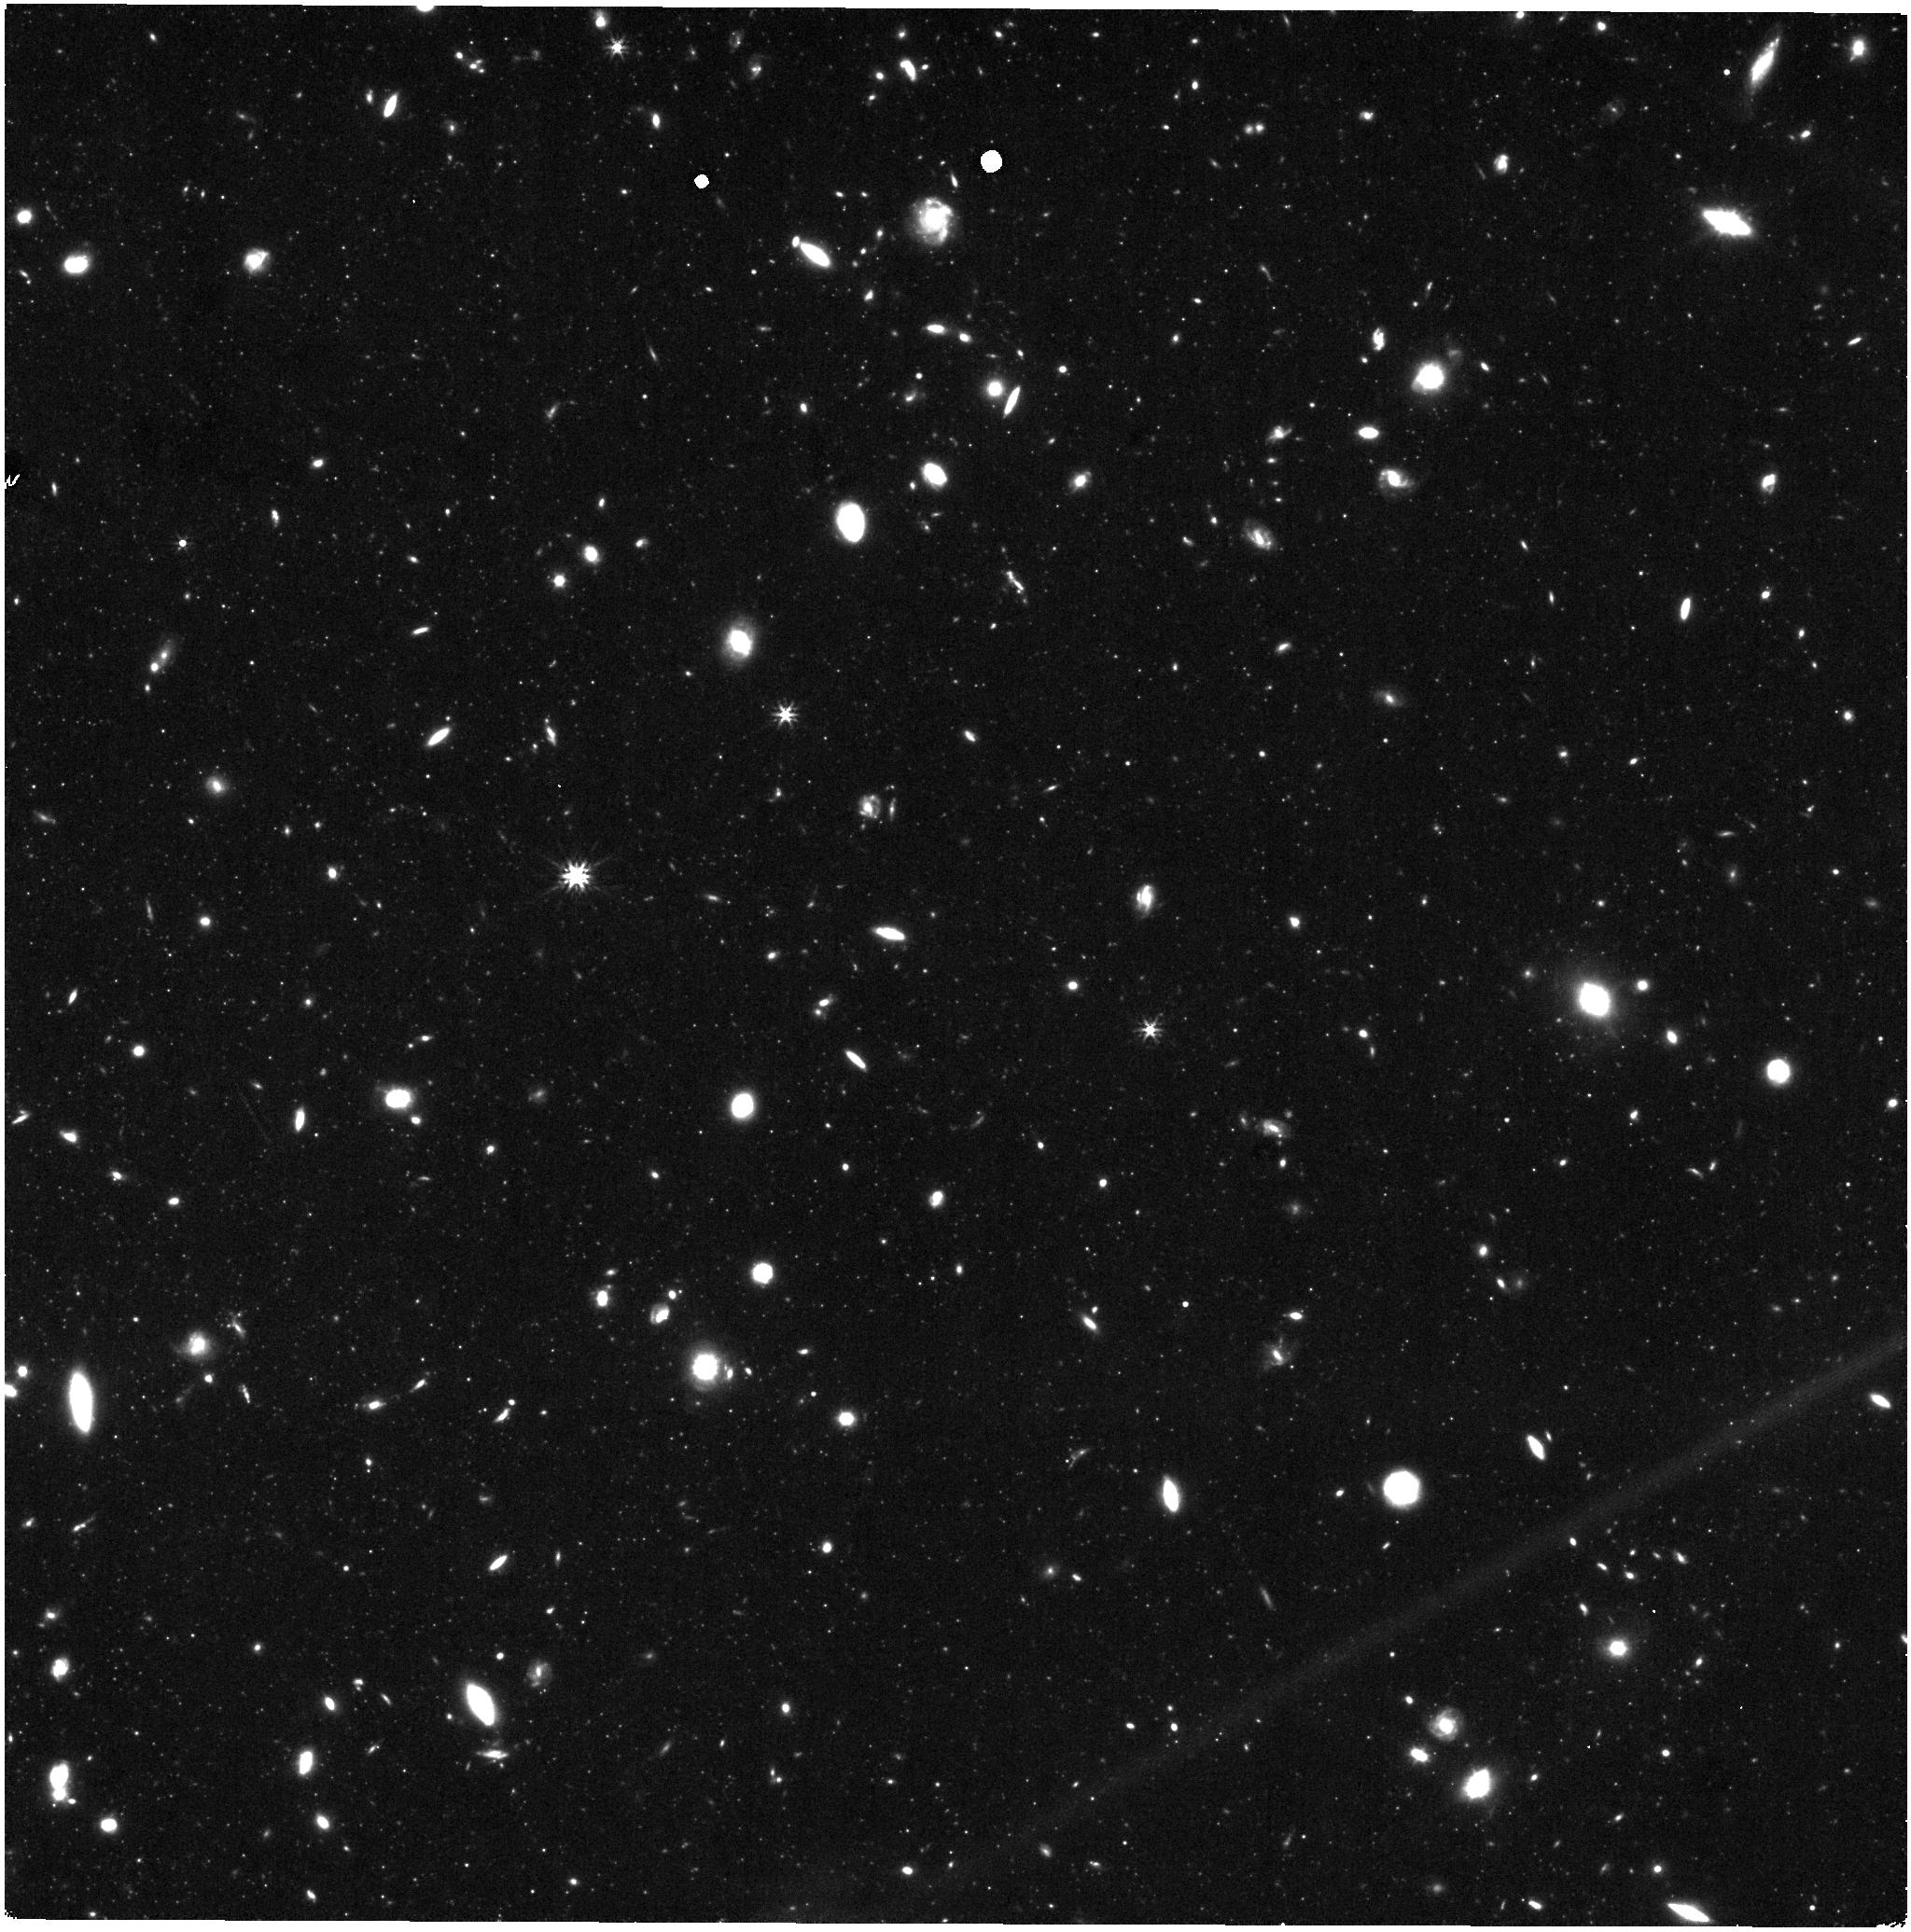
Target: IC3393. Instrument: NIRISS. Filter: F277W. Exposure: 29 min. Observation ID: jw07763-o058_t058_niriss_clearp-f277w

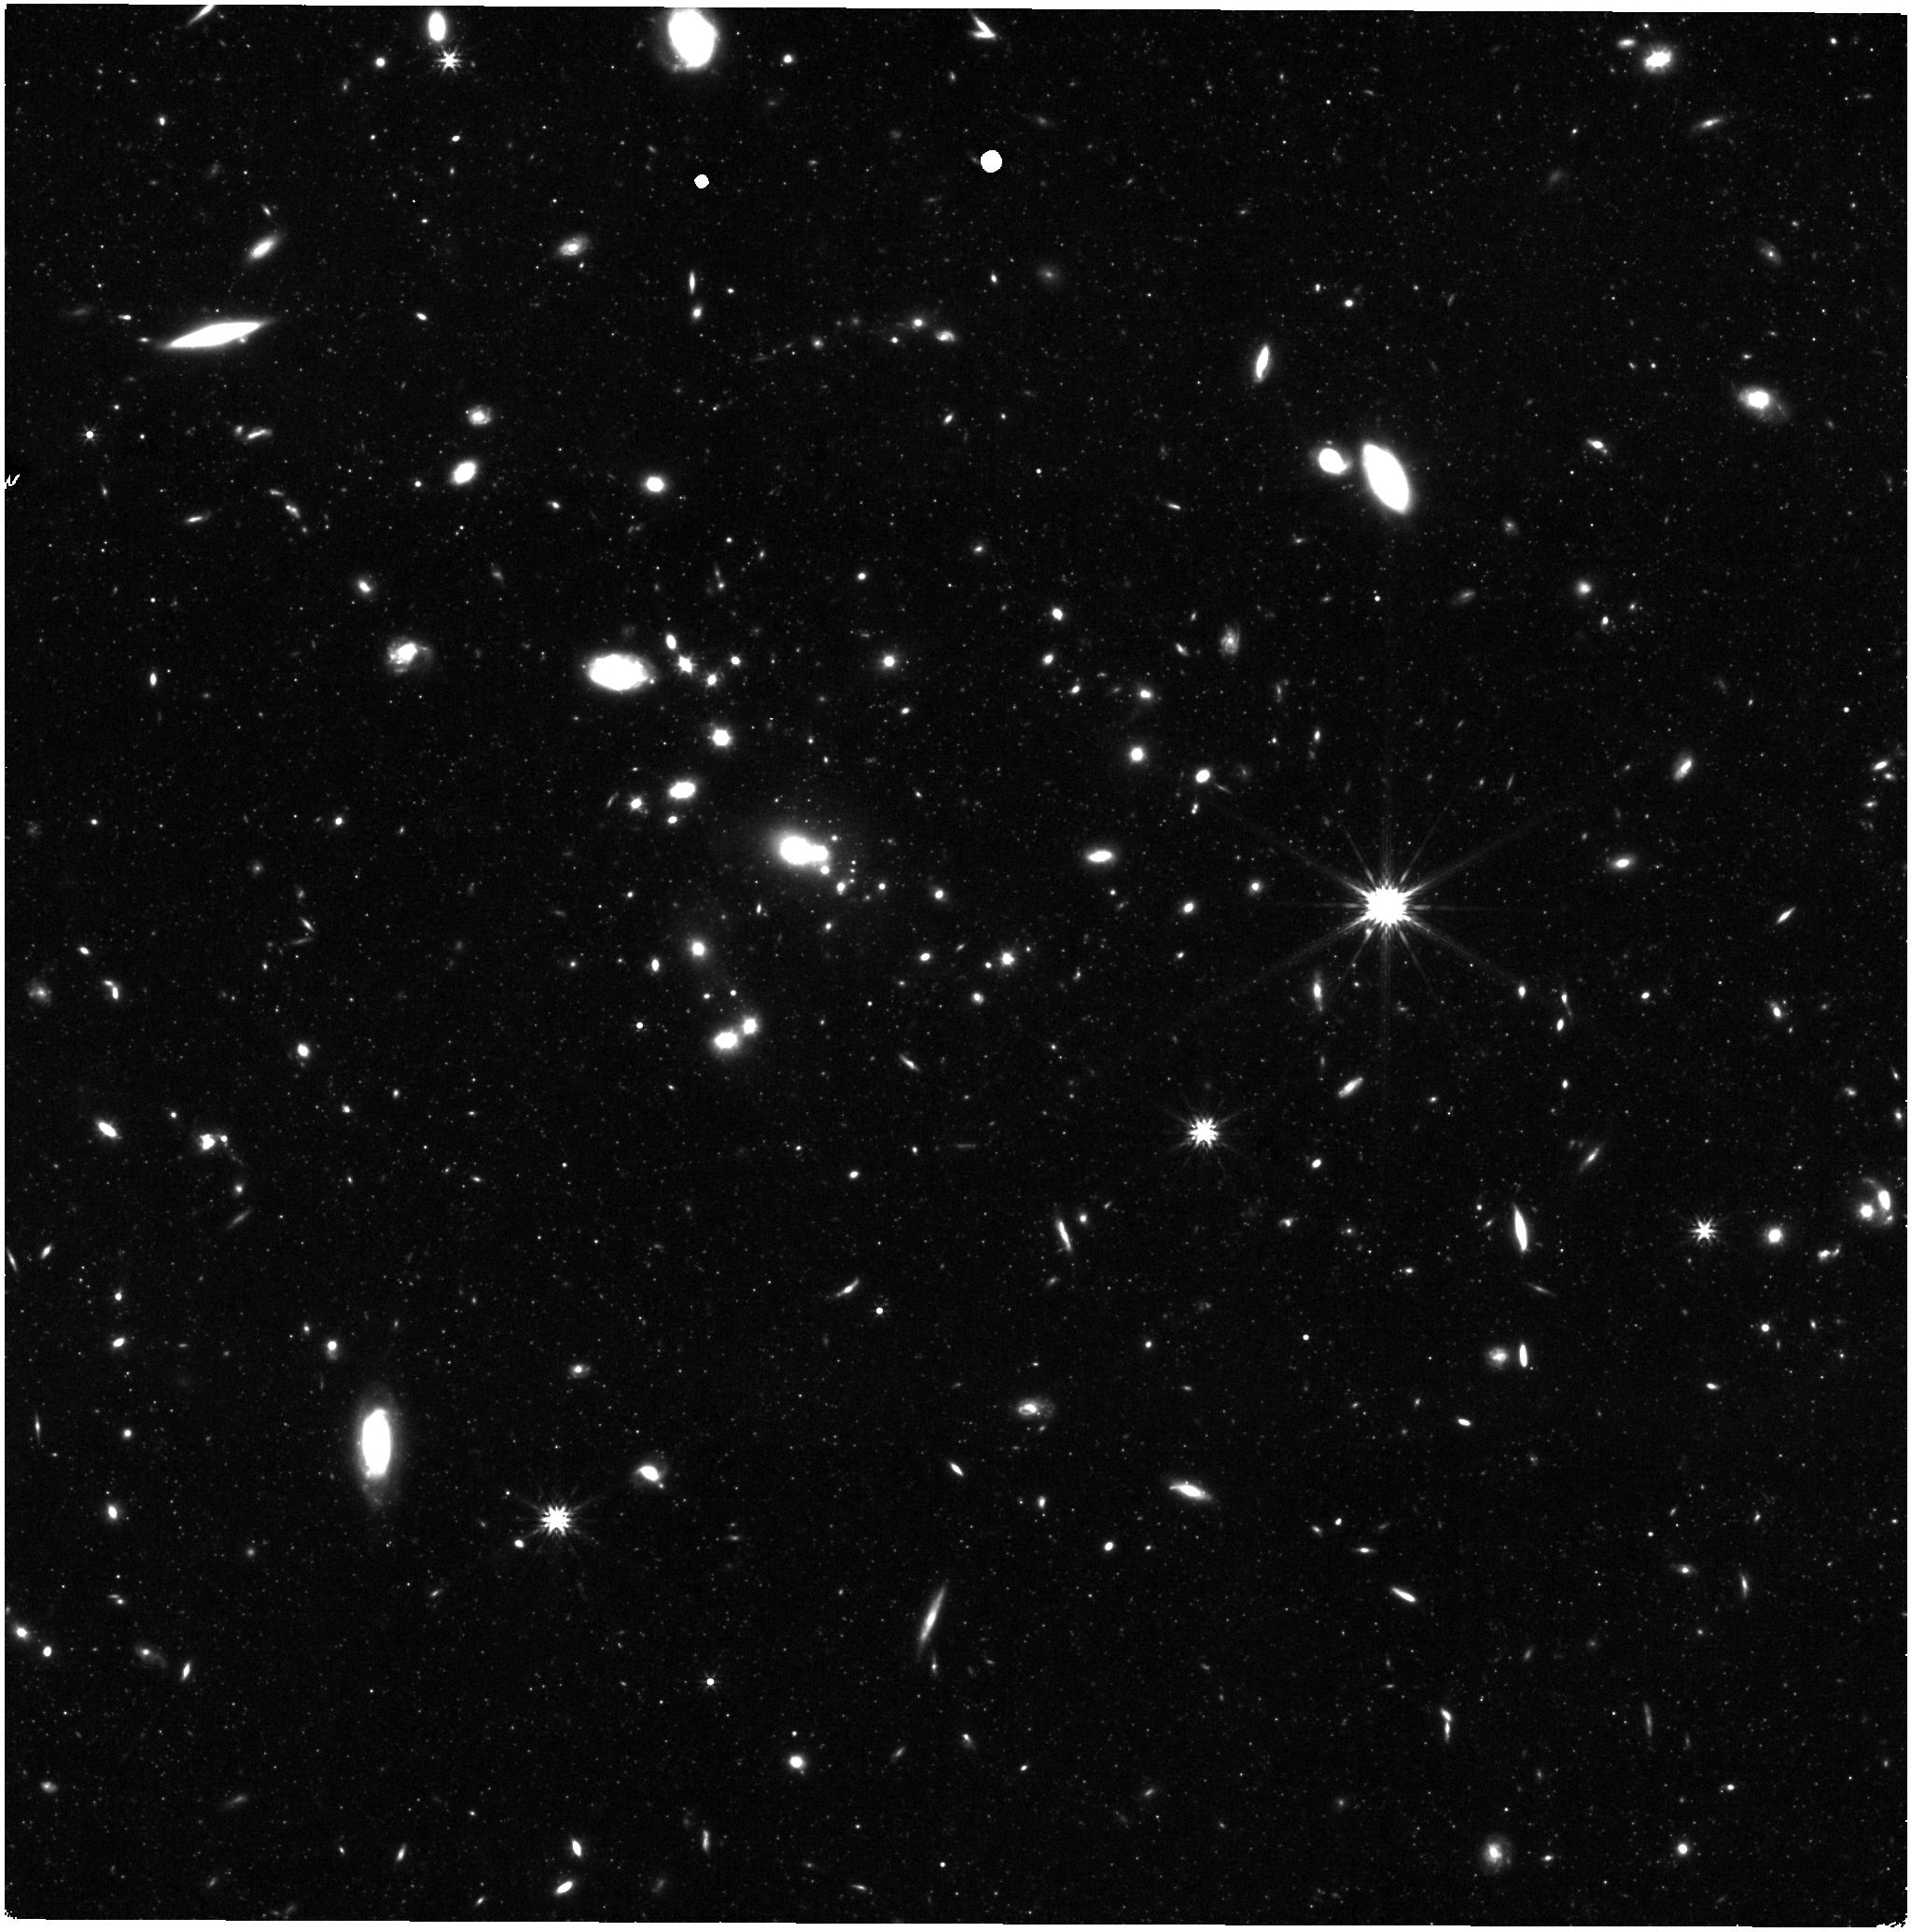
Target: IC3363. Instrument: NIRISS. Filter: F277W. Exposure: 29 min. Observation ID: jw07763-o061_t061_niriss_clearp-f277w

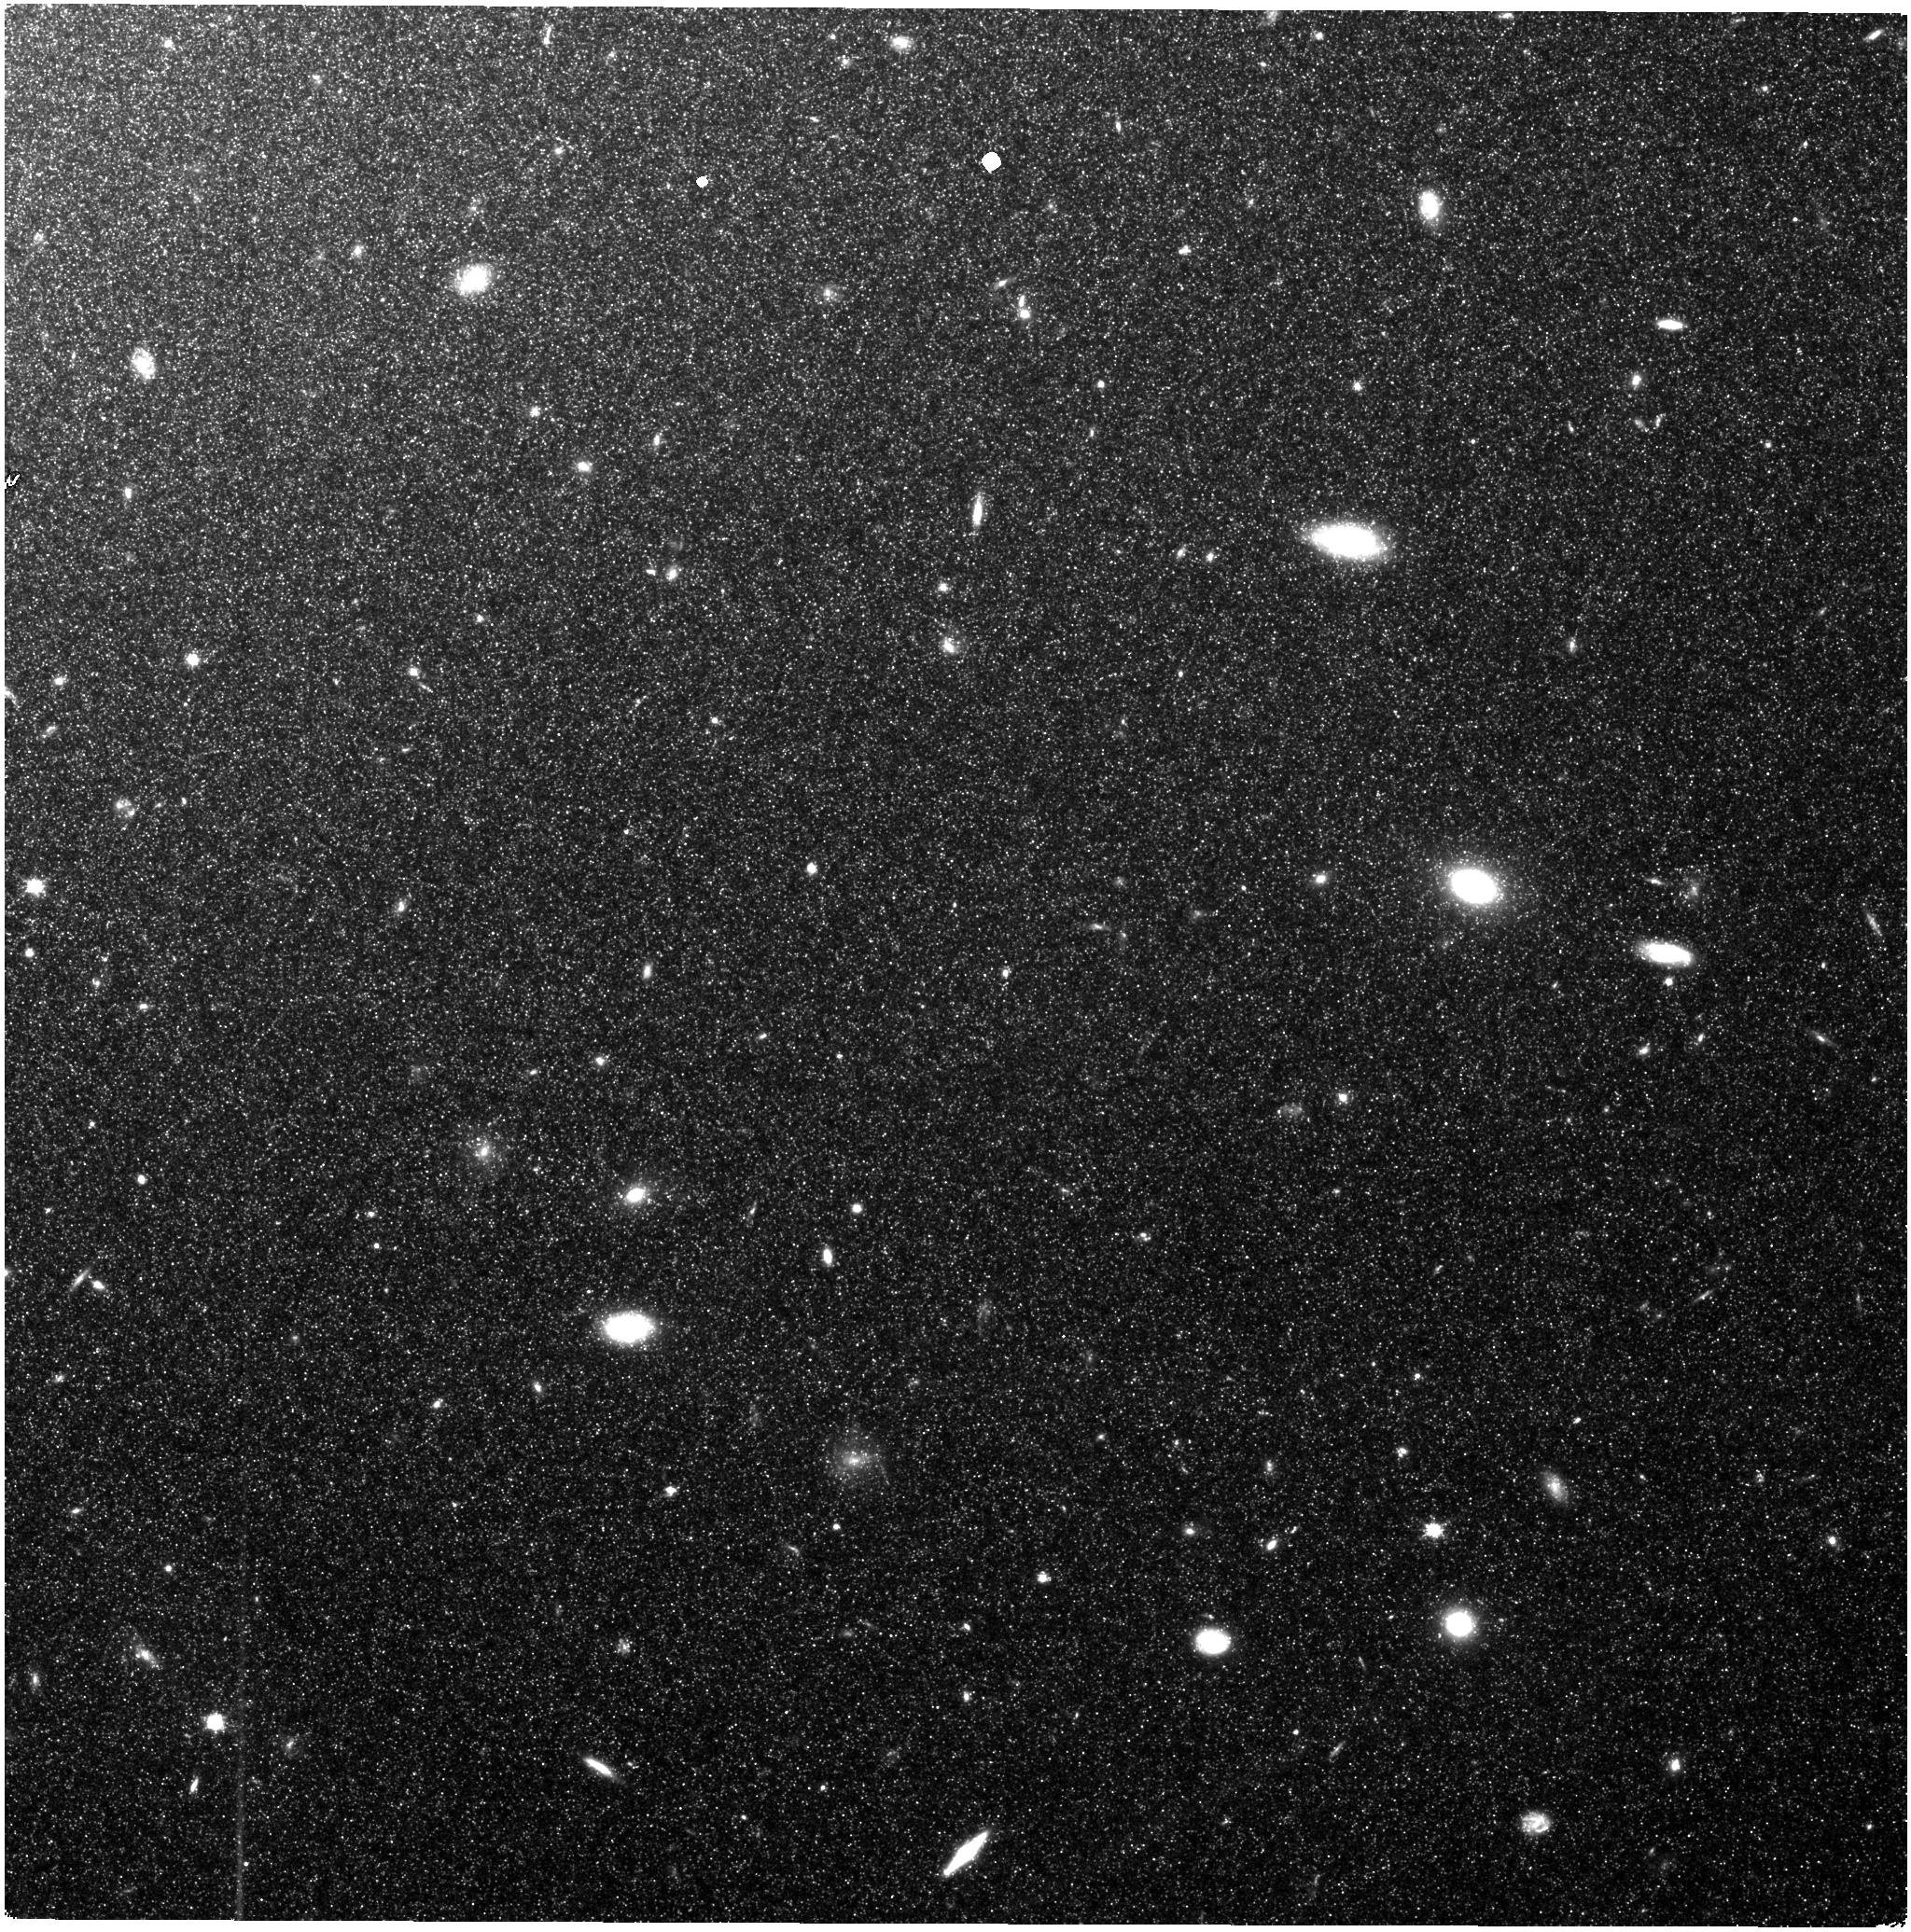
Target: NGC4374. Instrument: NIRISS. Filter: CLEAR+F115W. Exposure: 29 min. Observation ID: jw07763-o079_t079_niriss_clear-f115w

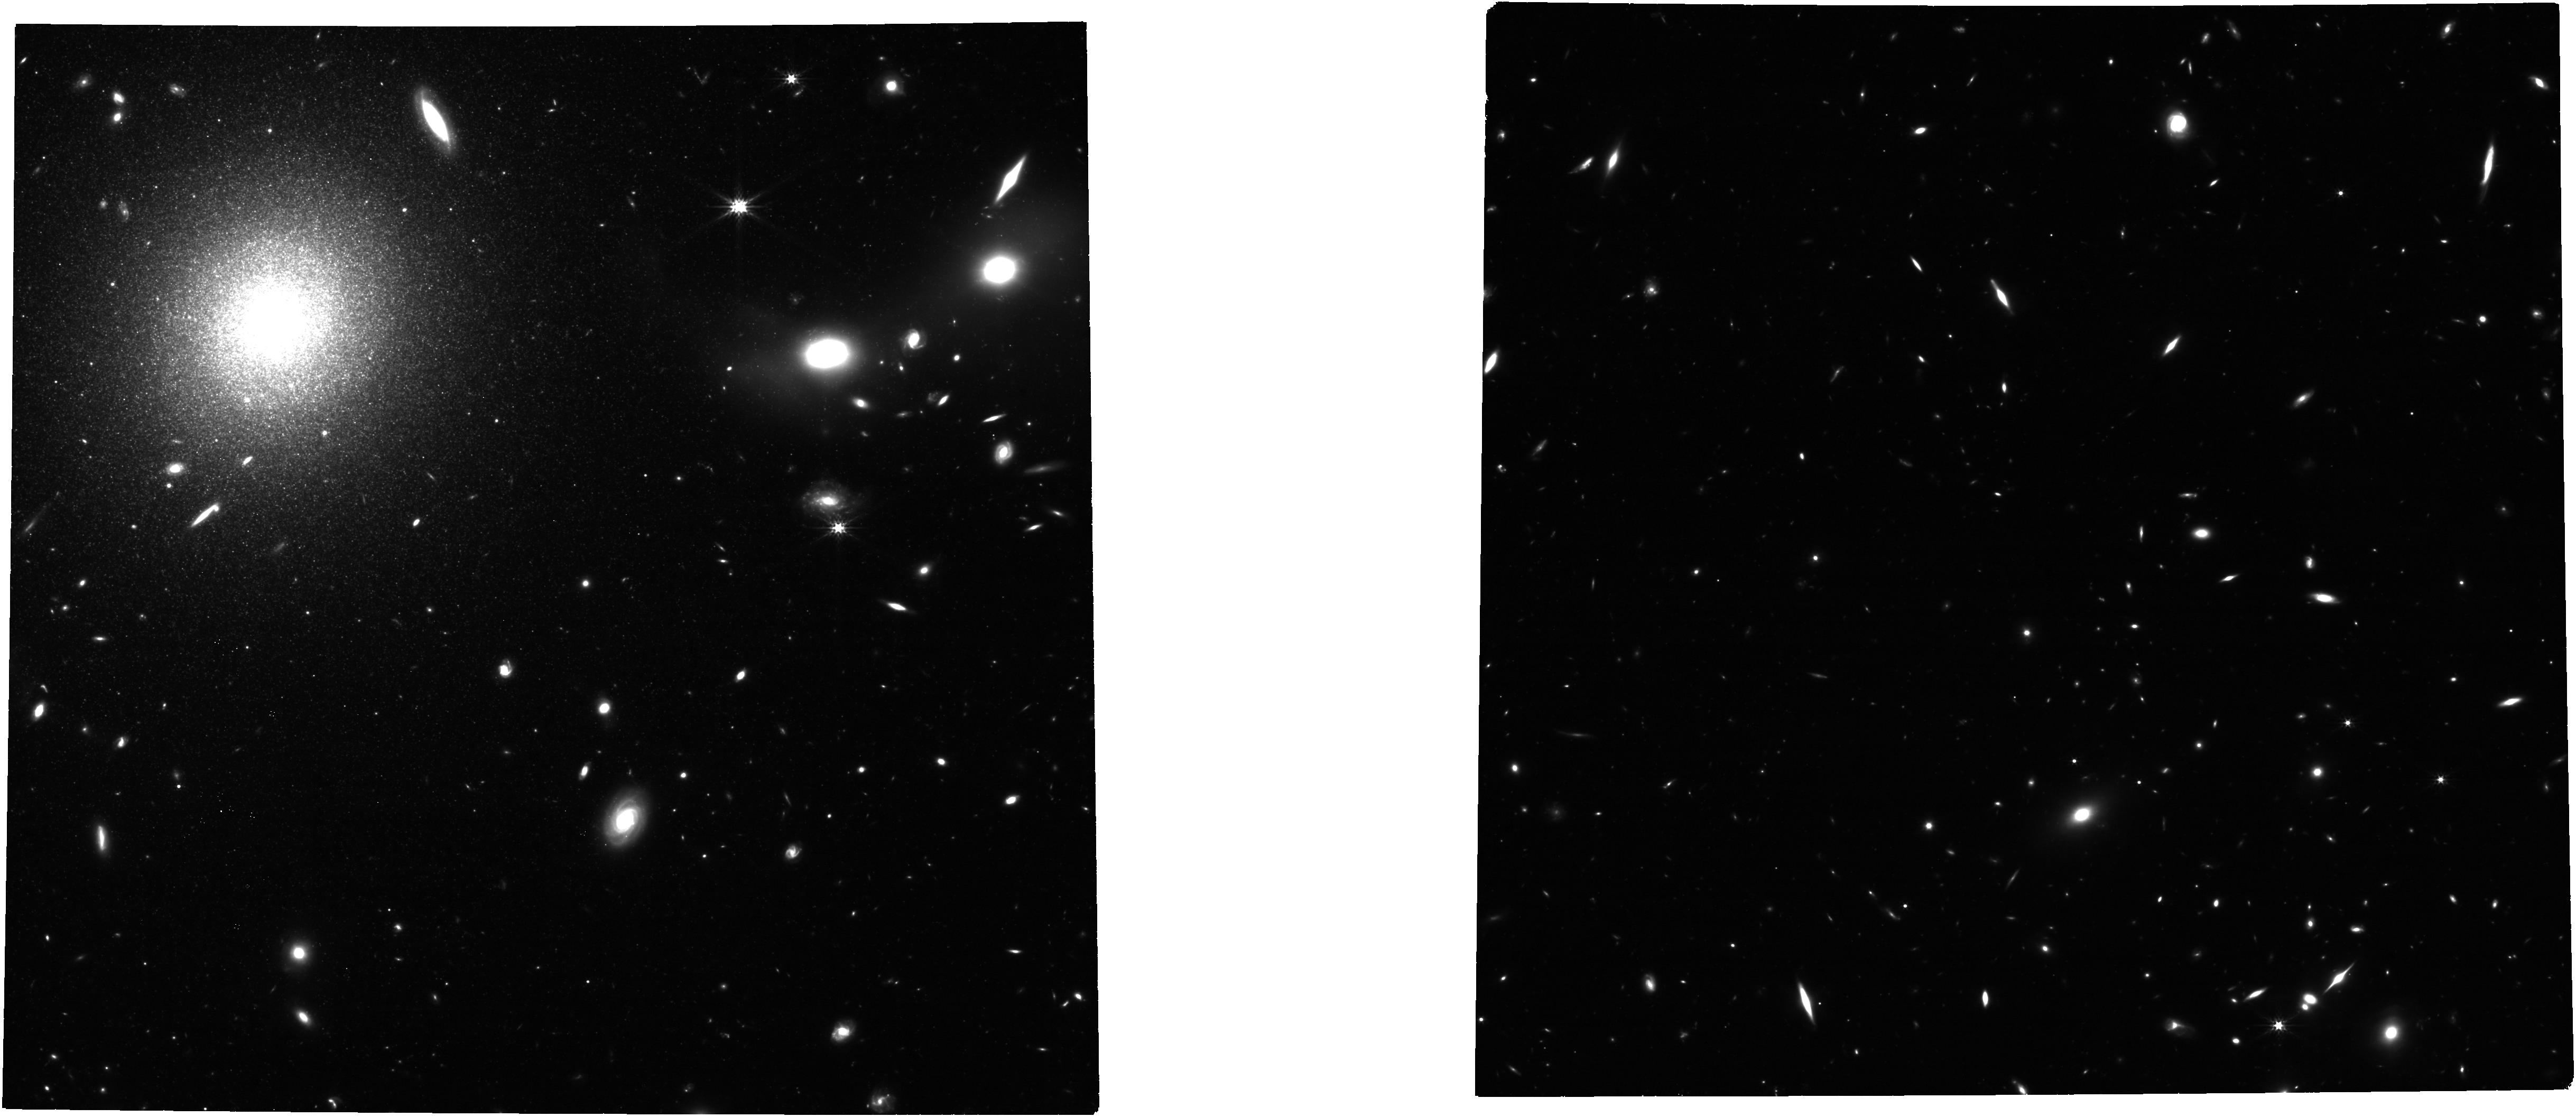
Target: IC3328. Instrument: NIRCAM. Filter: F277W. Exposure: 56 min. Observation ID: jw07763-o051_t051_nircam_clear-f277w

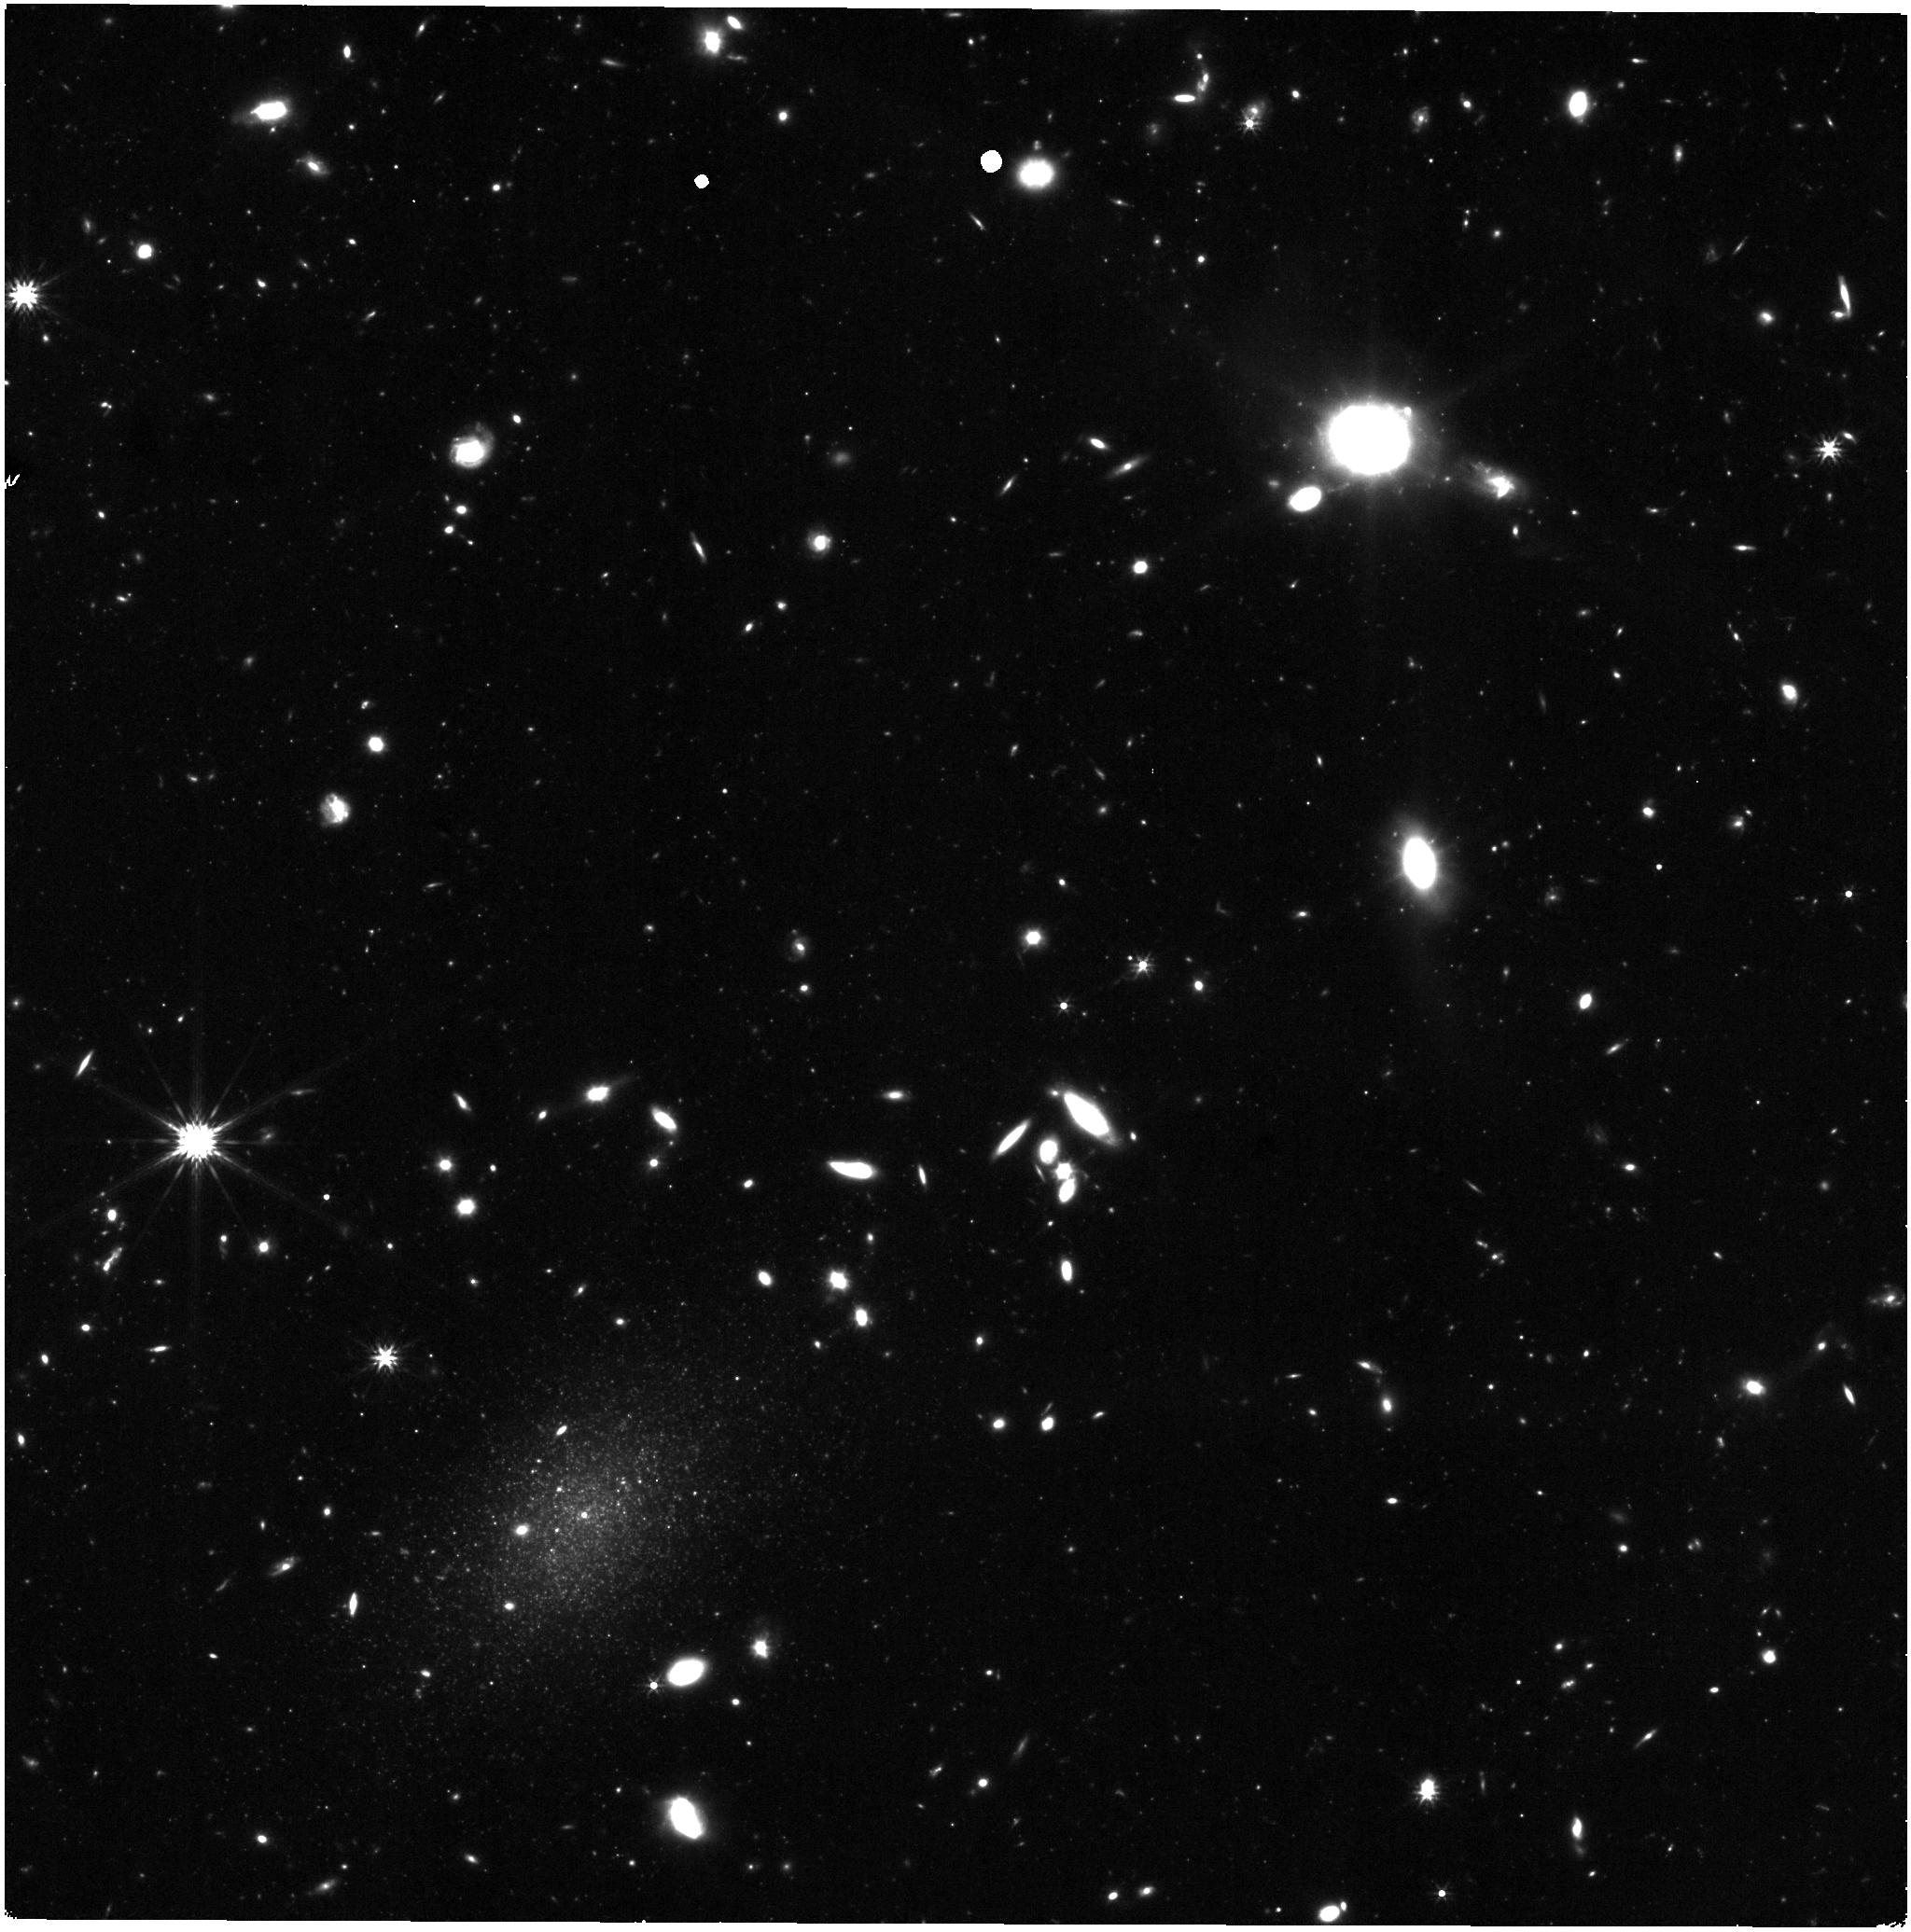
Target: NGC4429. Instrument: NIRISS. Filter: F277W. Exposure: 29 min. Observation ID: jw07763-o005_t005_niriss_clearp-f277w

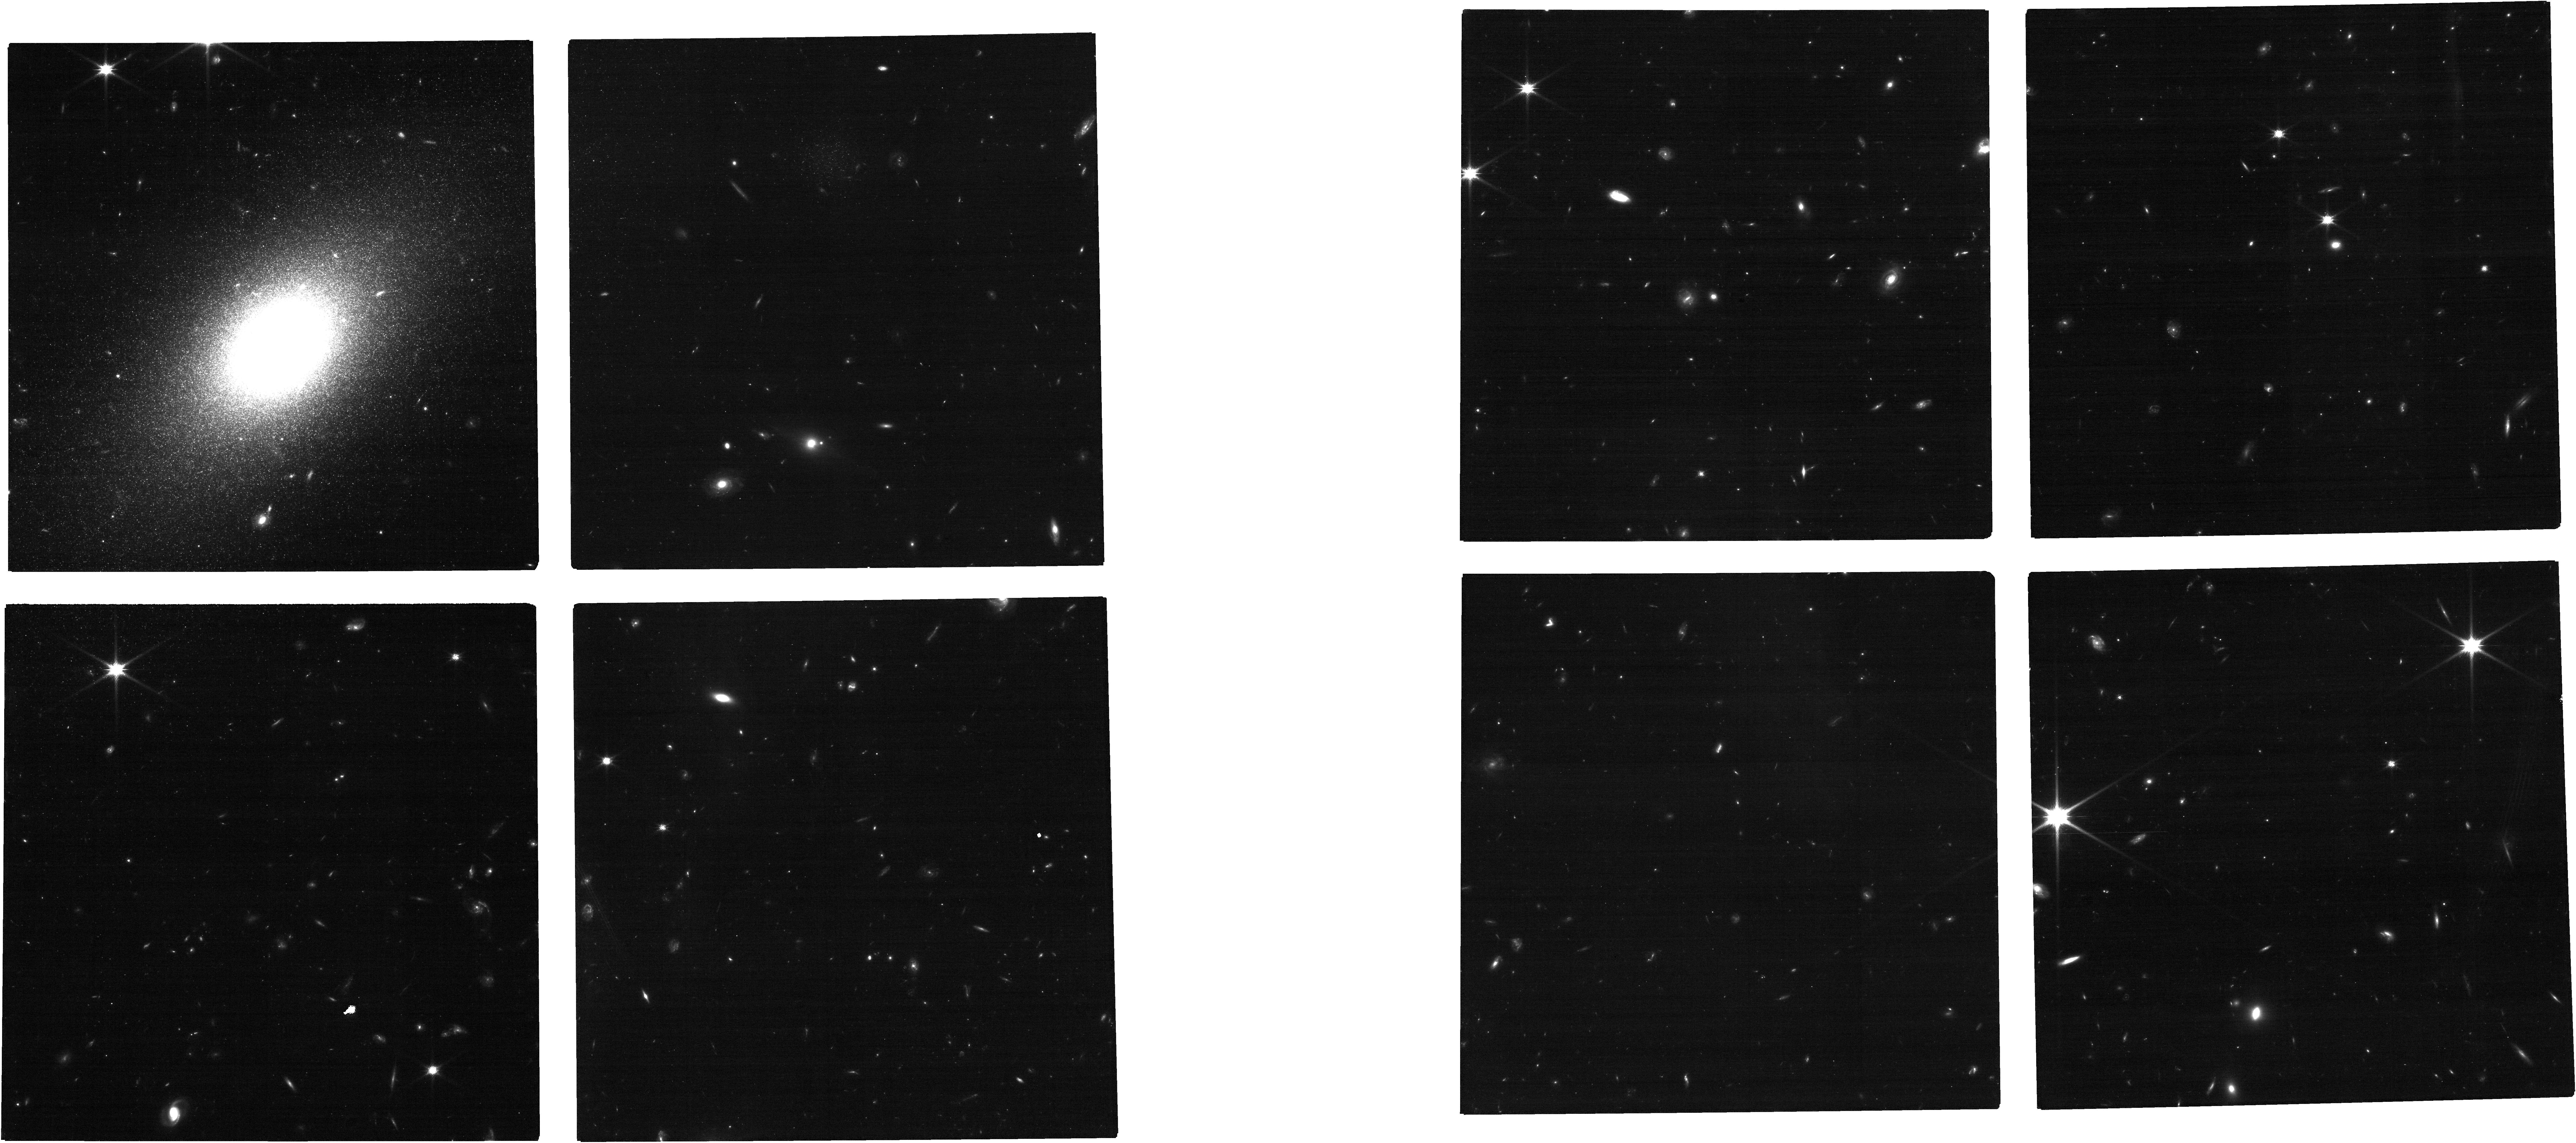
Target: IC3437. Instrument: NIRCAM. Filter: F115W. Exposure: 31 min. Observation ID: jw07763-o075_t075_nircam_clear-f115w

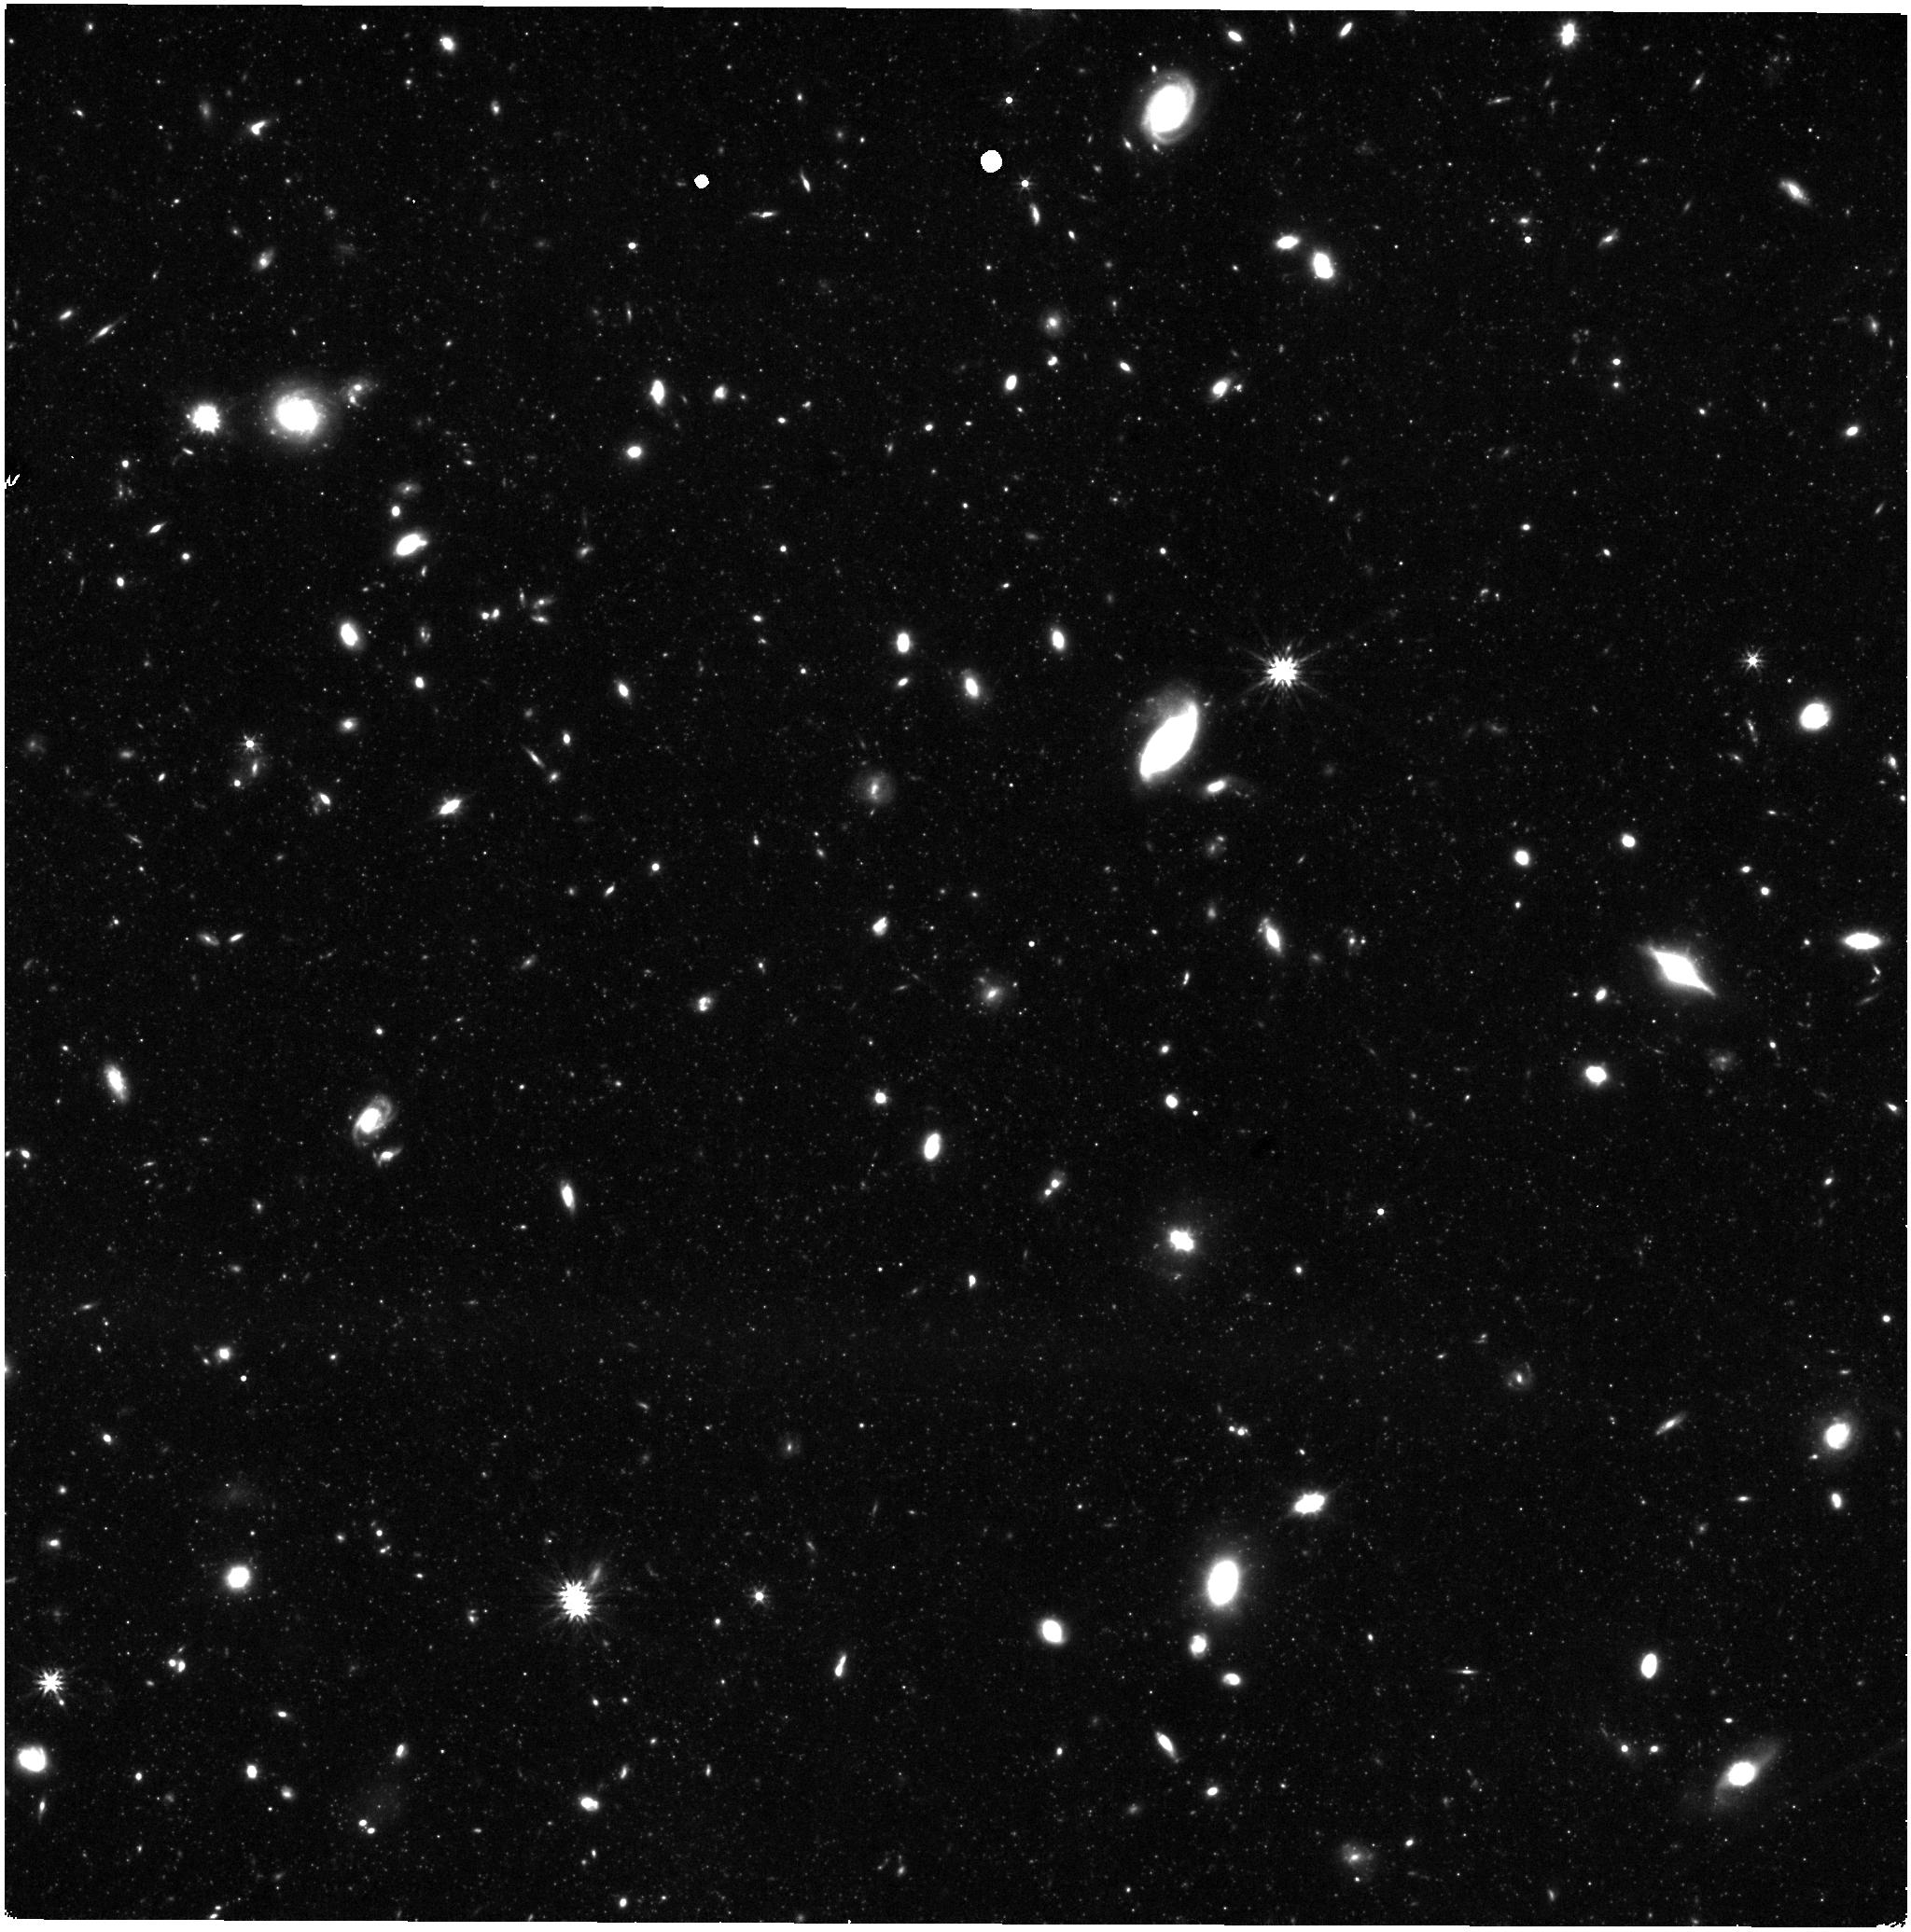
Target: IC3459. Instrument: NIRISS. Filter: F277W. Exposure: 29 min. Observation ID: jw07763-o062_t062_niriss_clearp-f277w

J-Virgo: A JWST Treasury Survey of the Virgo Cluster (PI: Weisz, Daniel R.)

We propose to undertake the first systematic study of Virgo cluster galaxies using resolved stellar populations. We will acquire NIRCam (F115W, F150W, F277W) and NIRISS (F115W, F277W) imaging of resolved red giant branch (RGB) and asymptotic giant branch (AGB) stars for 80 luminous and diverse galaxies (-16 < M_V < -23) in "subcluster A", the dominant substructure in the Virgo cluster, in order to construct and analyze each galaxy's resolved star color-magnitude diagram (CMD). From these CMDs we will: (1) make the first resolved 3D map of galaxies within Virgo's virial radius (Rvirial~1.6Mpc) using precise relative TRGB distances (~1.5%; 240kpc; 0.15Rvirial in Virgo); (2) use resolved AGB stars to measure the SFH (and SFH gradient) for each galaxy to a similar quality and level of detail as galaxies near the Local Group (e.g., the ANGST program); (3) calibrate surface brightness fluctuation (SBF) distance indicators for JWST using precise TRGB distances and detailed knowledge of each galaxy's resolved stellar populations for a statistical sample of galaxies that span a range of morphological types and stellar populations (e.g., colors); (4) use parallel NIRISS observations to resolve and map the diffuse, intracluster stellar populations. This Treasury program will (i) provide qualitatively new insight into Virgo and the impact of cluster environment on galaxy evolution and (ii) anchor a uniform SBF distance scale that will enable a broad range of science for a diversity of galaxy types to ~300 Mpc (e.g., distances to transient hosts, mapping matter distributions, local H0). JWST is the only telescope that can systematically resolve stars throughout Virgo.